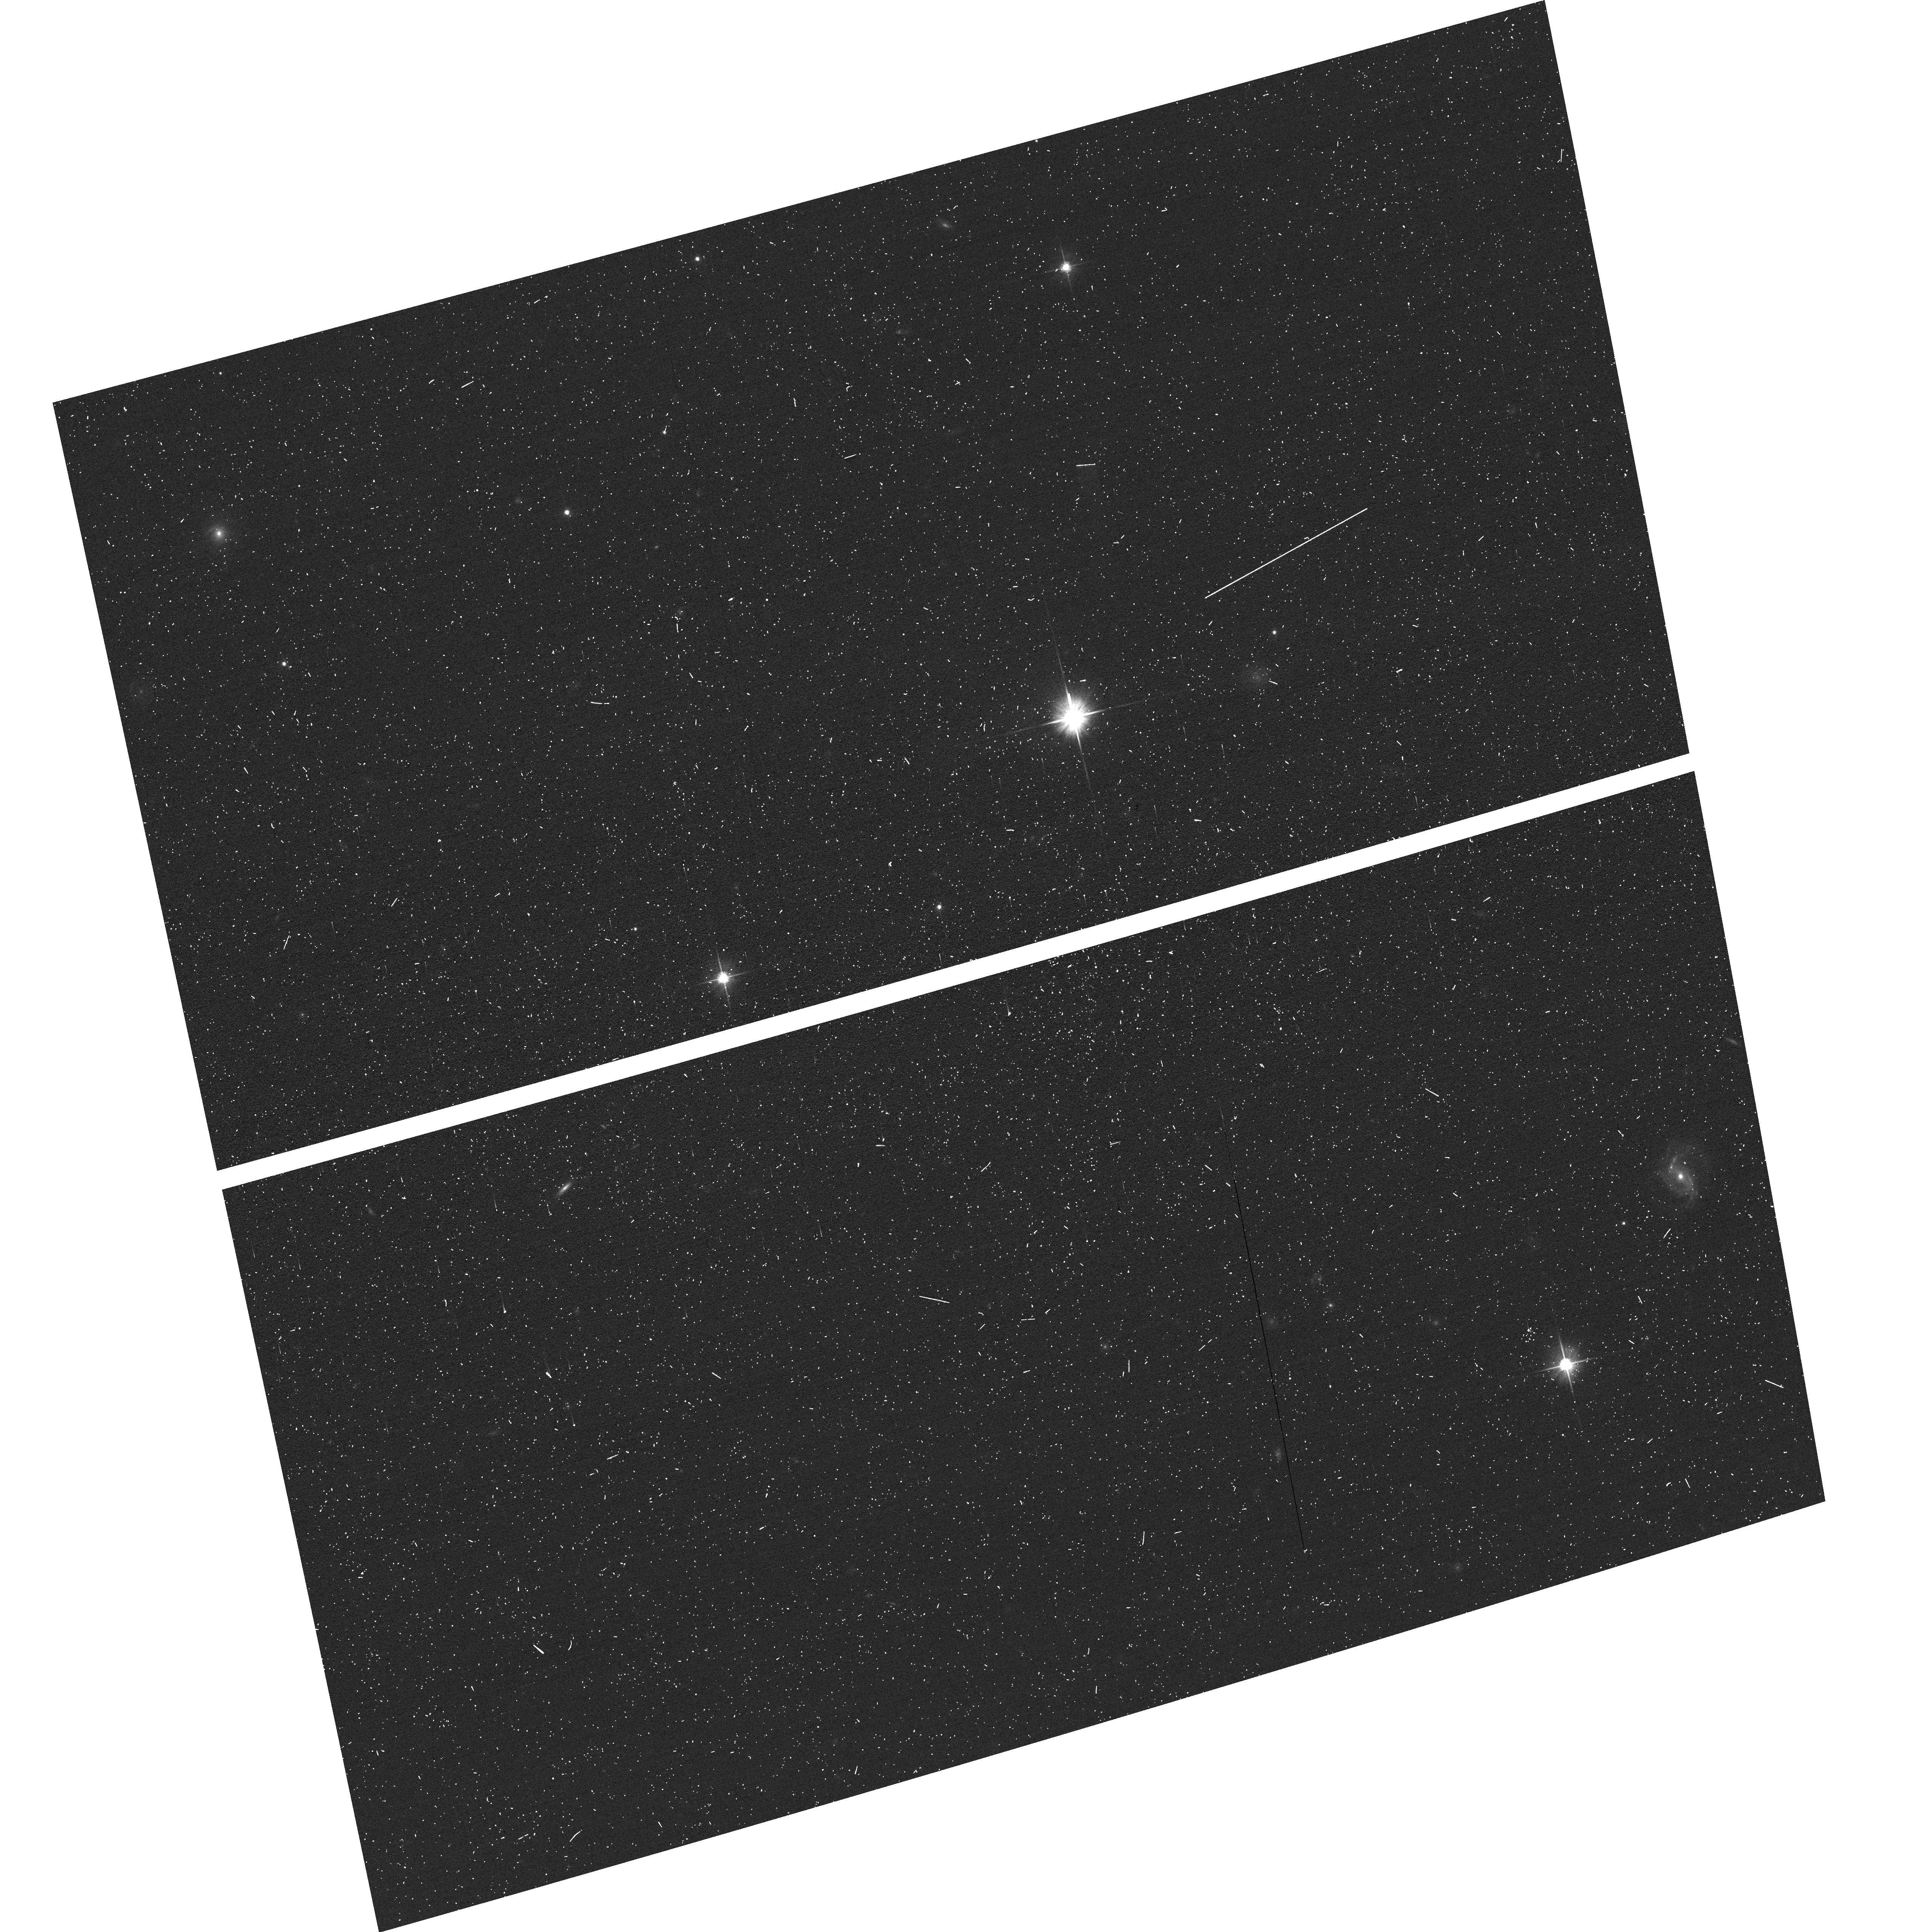
Target: DW1047P1145
Instrument: ACS/WFC
Filter: F606W
Exposure: 3 min
Observation ID: hst_17797_39_acs_wfc_f606w_jffv39

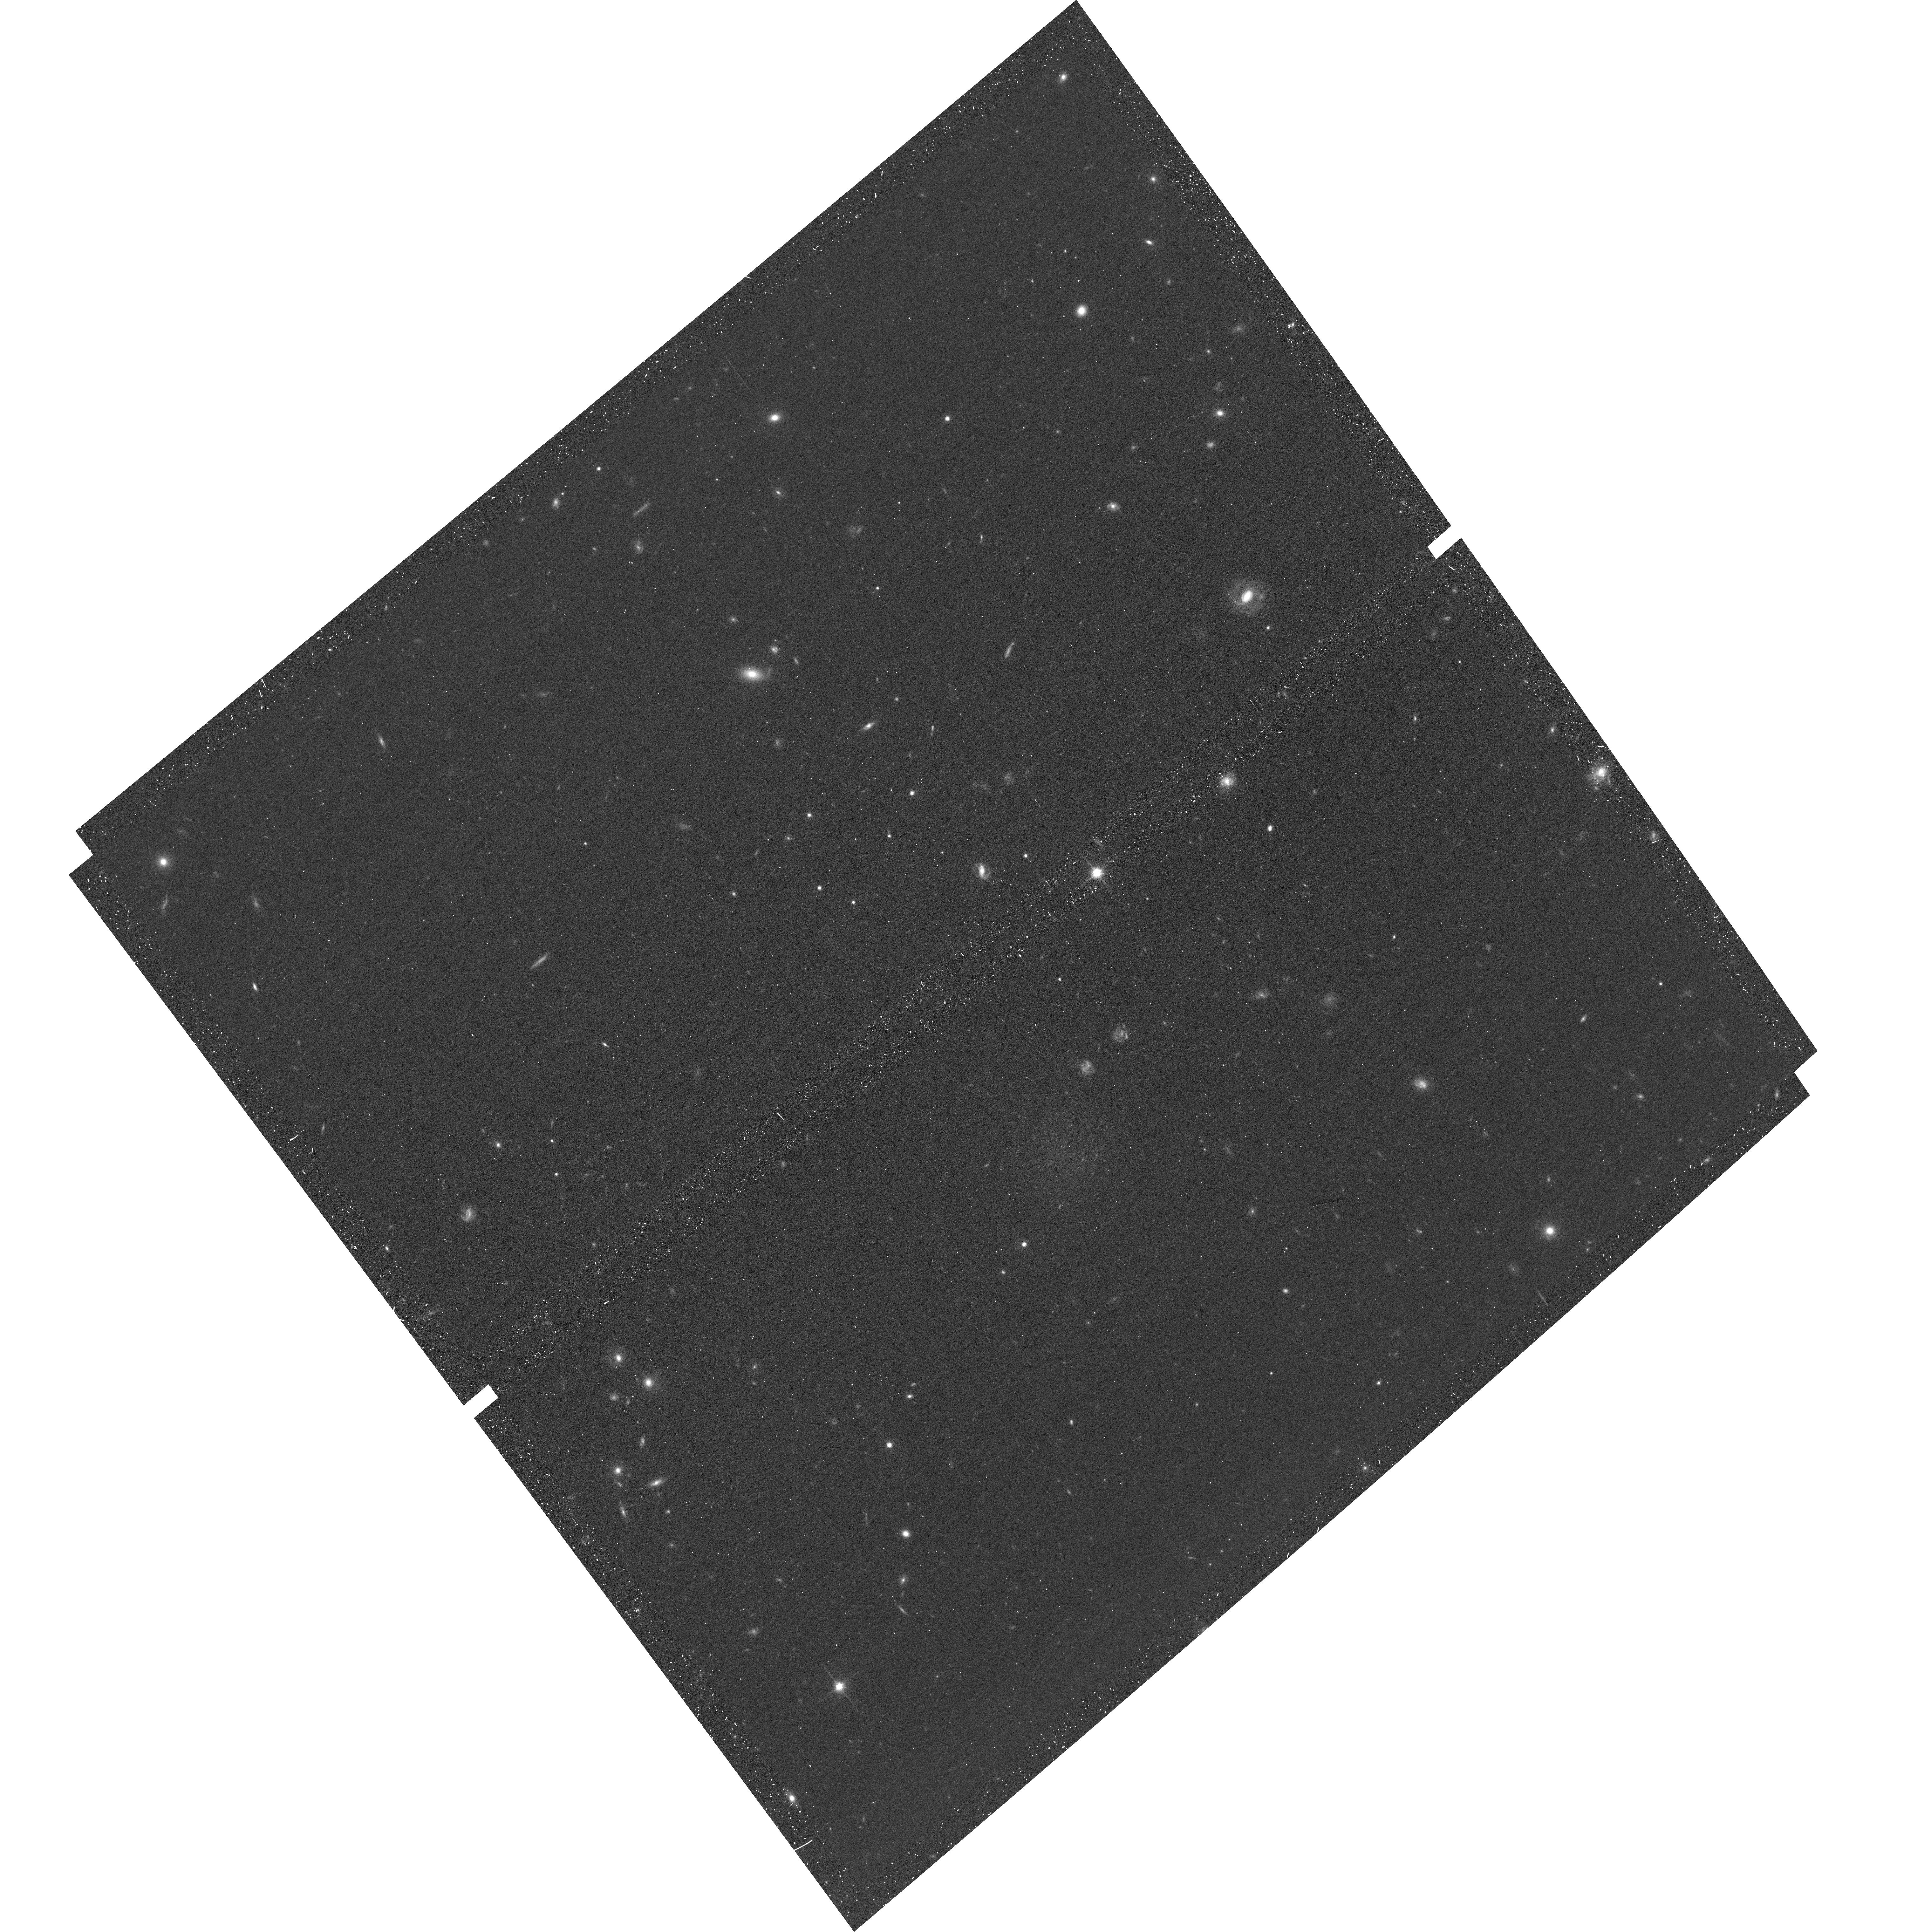
Target: DW1045P1413
Instrument: ACS/WFC
Filter: F814W
Exposure: 12 min
Observation ID: hst_17797_33_acs_wfc_f814w_jffv33

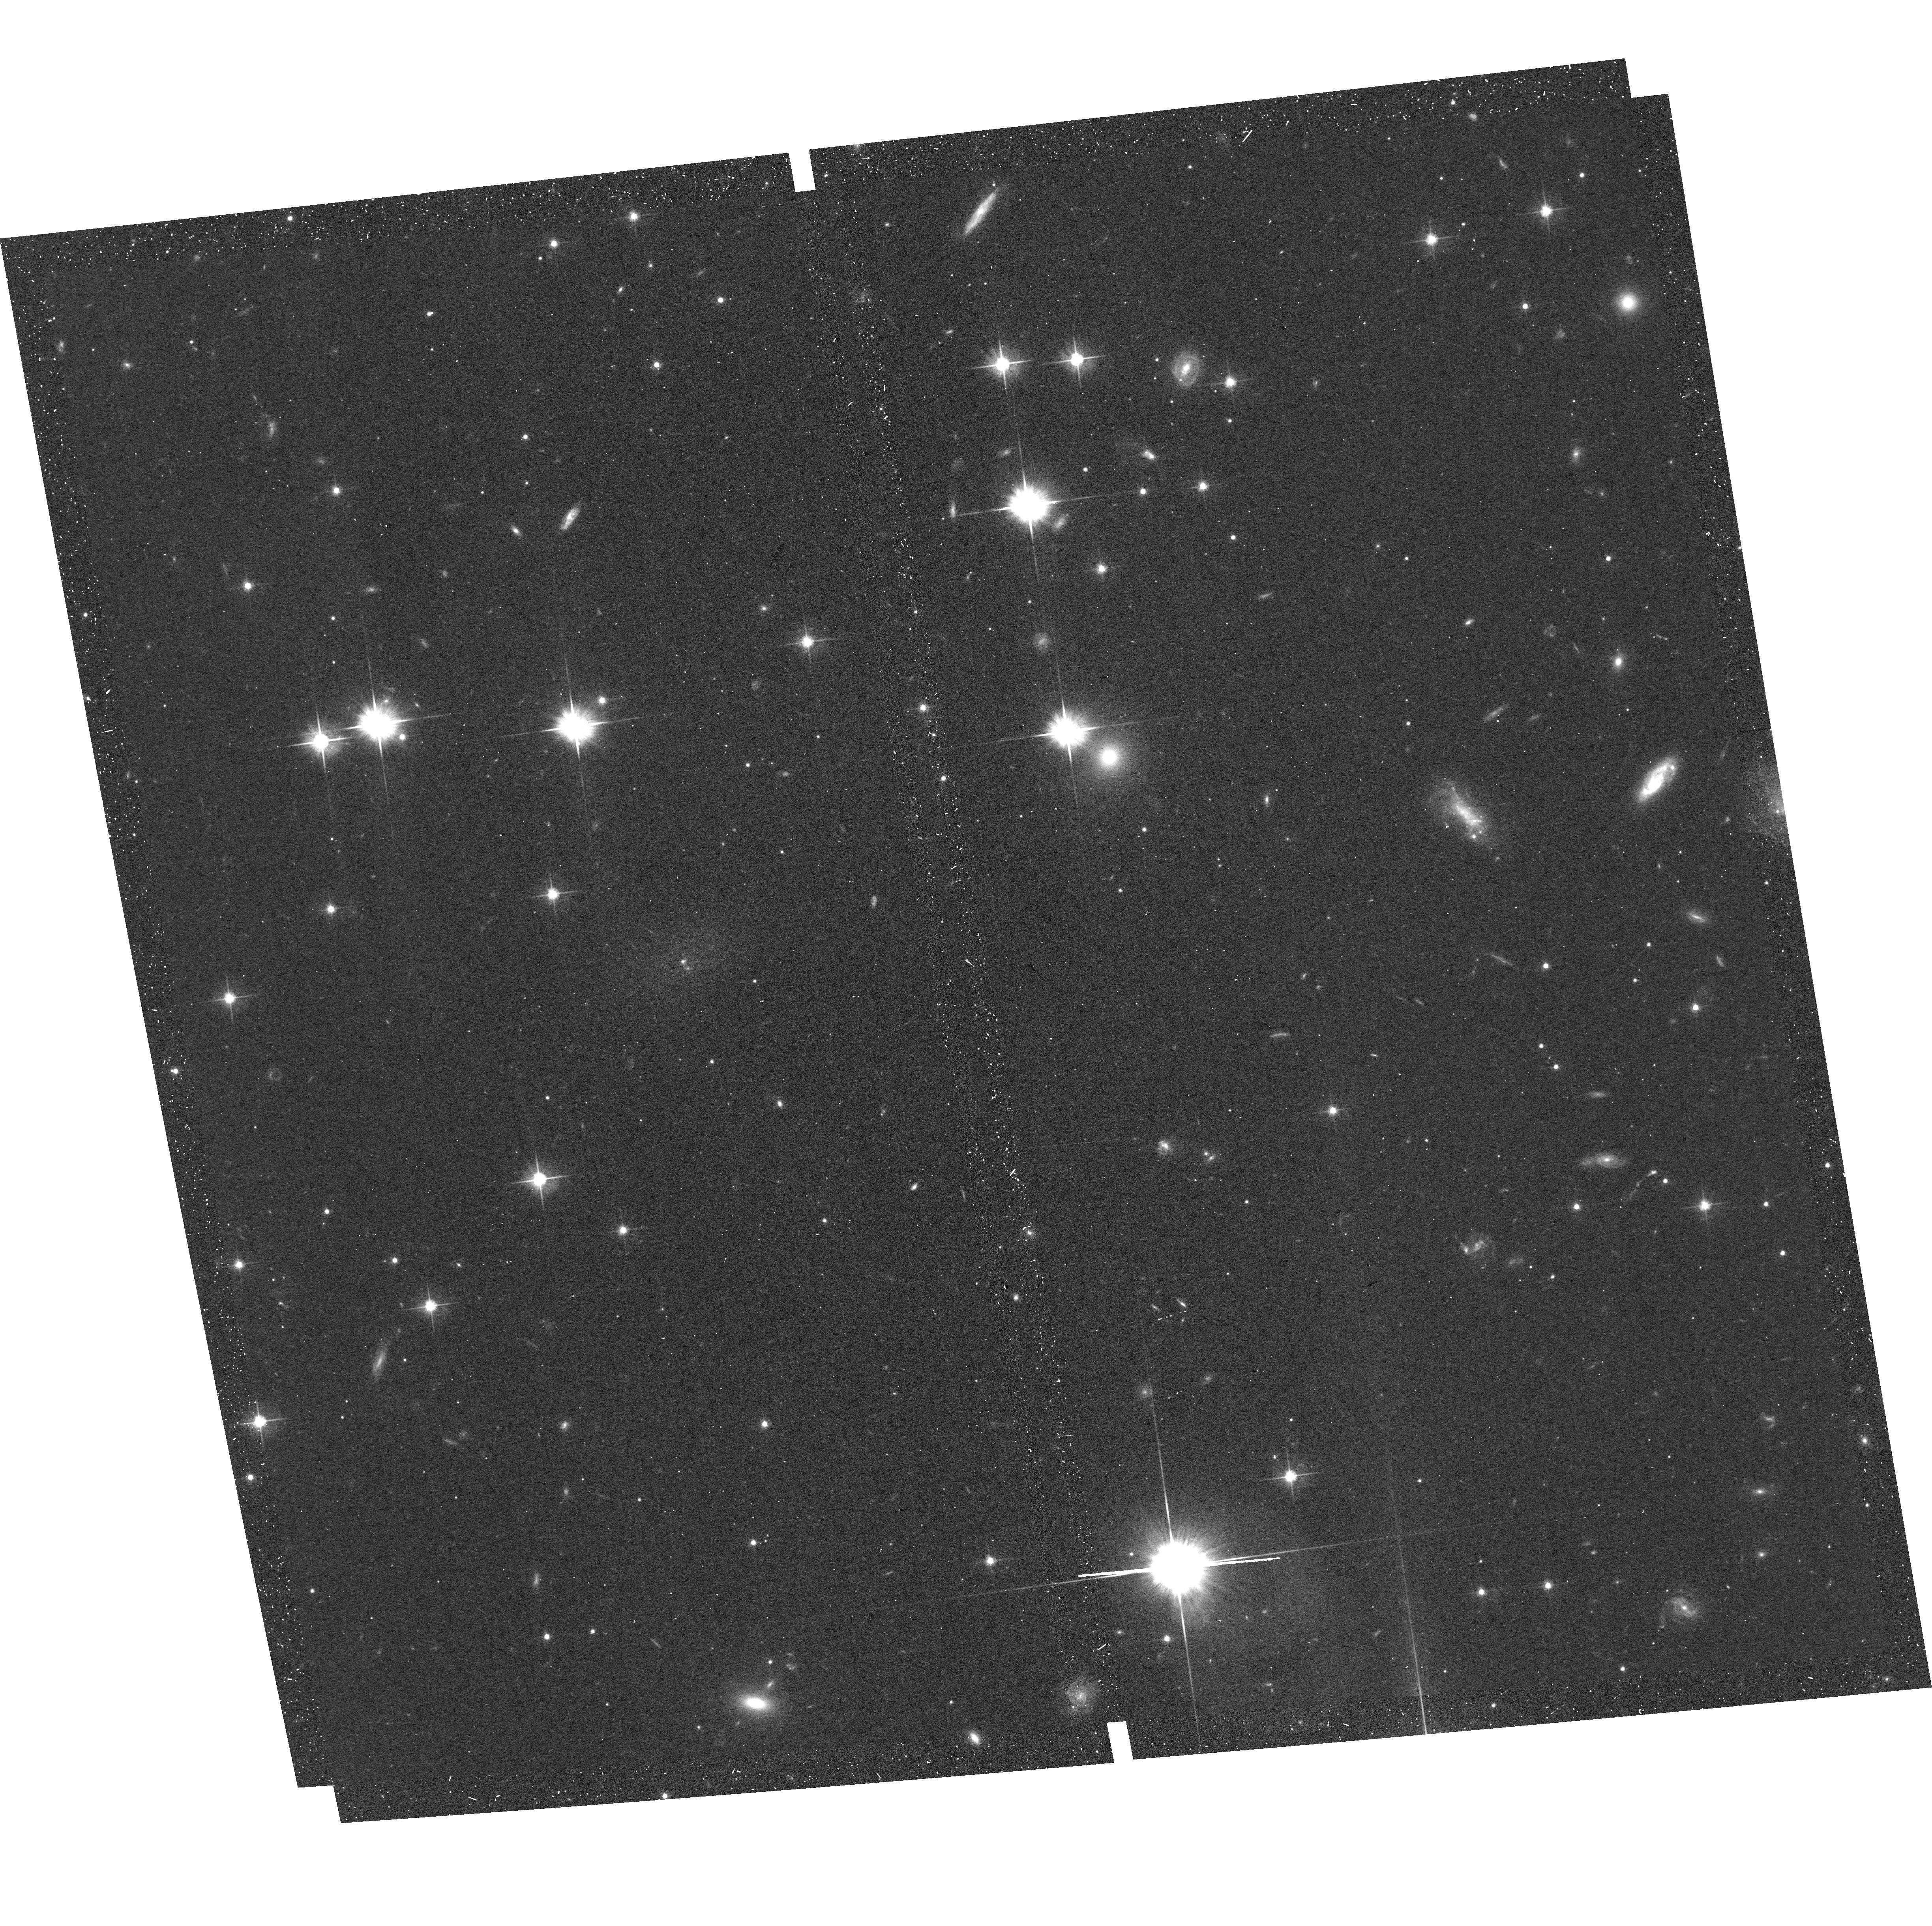
Target: DW1912M6432
Instrument: ACS/WFC
Filter: F606W
Exposure: 12 min
Observation ID: hst_17797_9d_acs_wfc_f606w_jffv9d

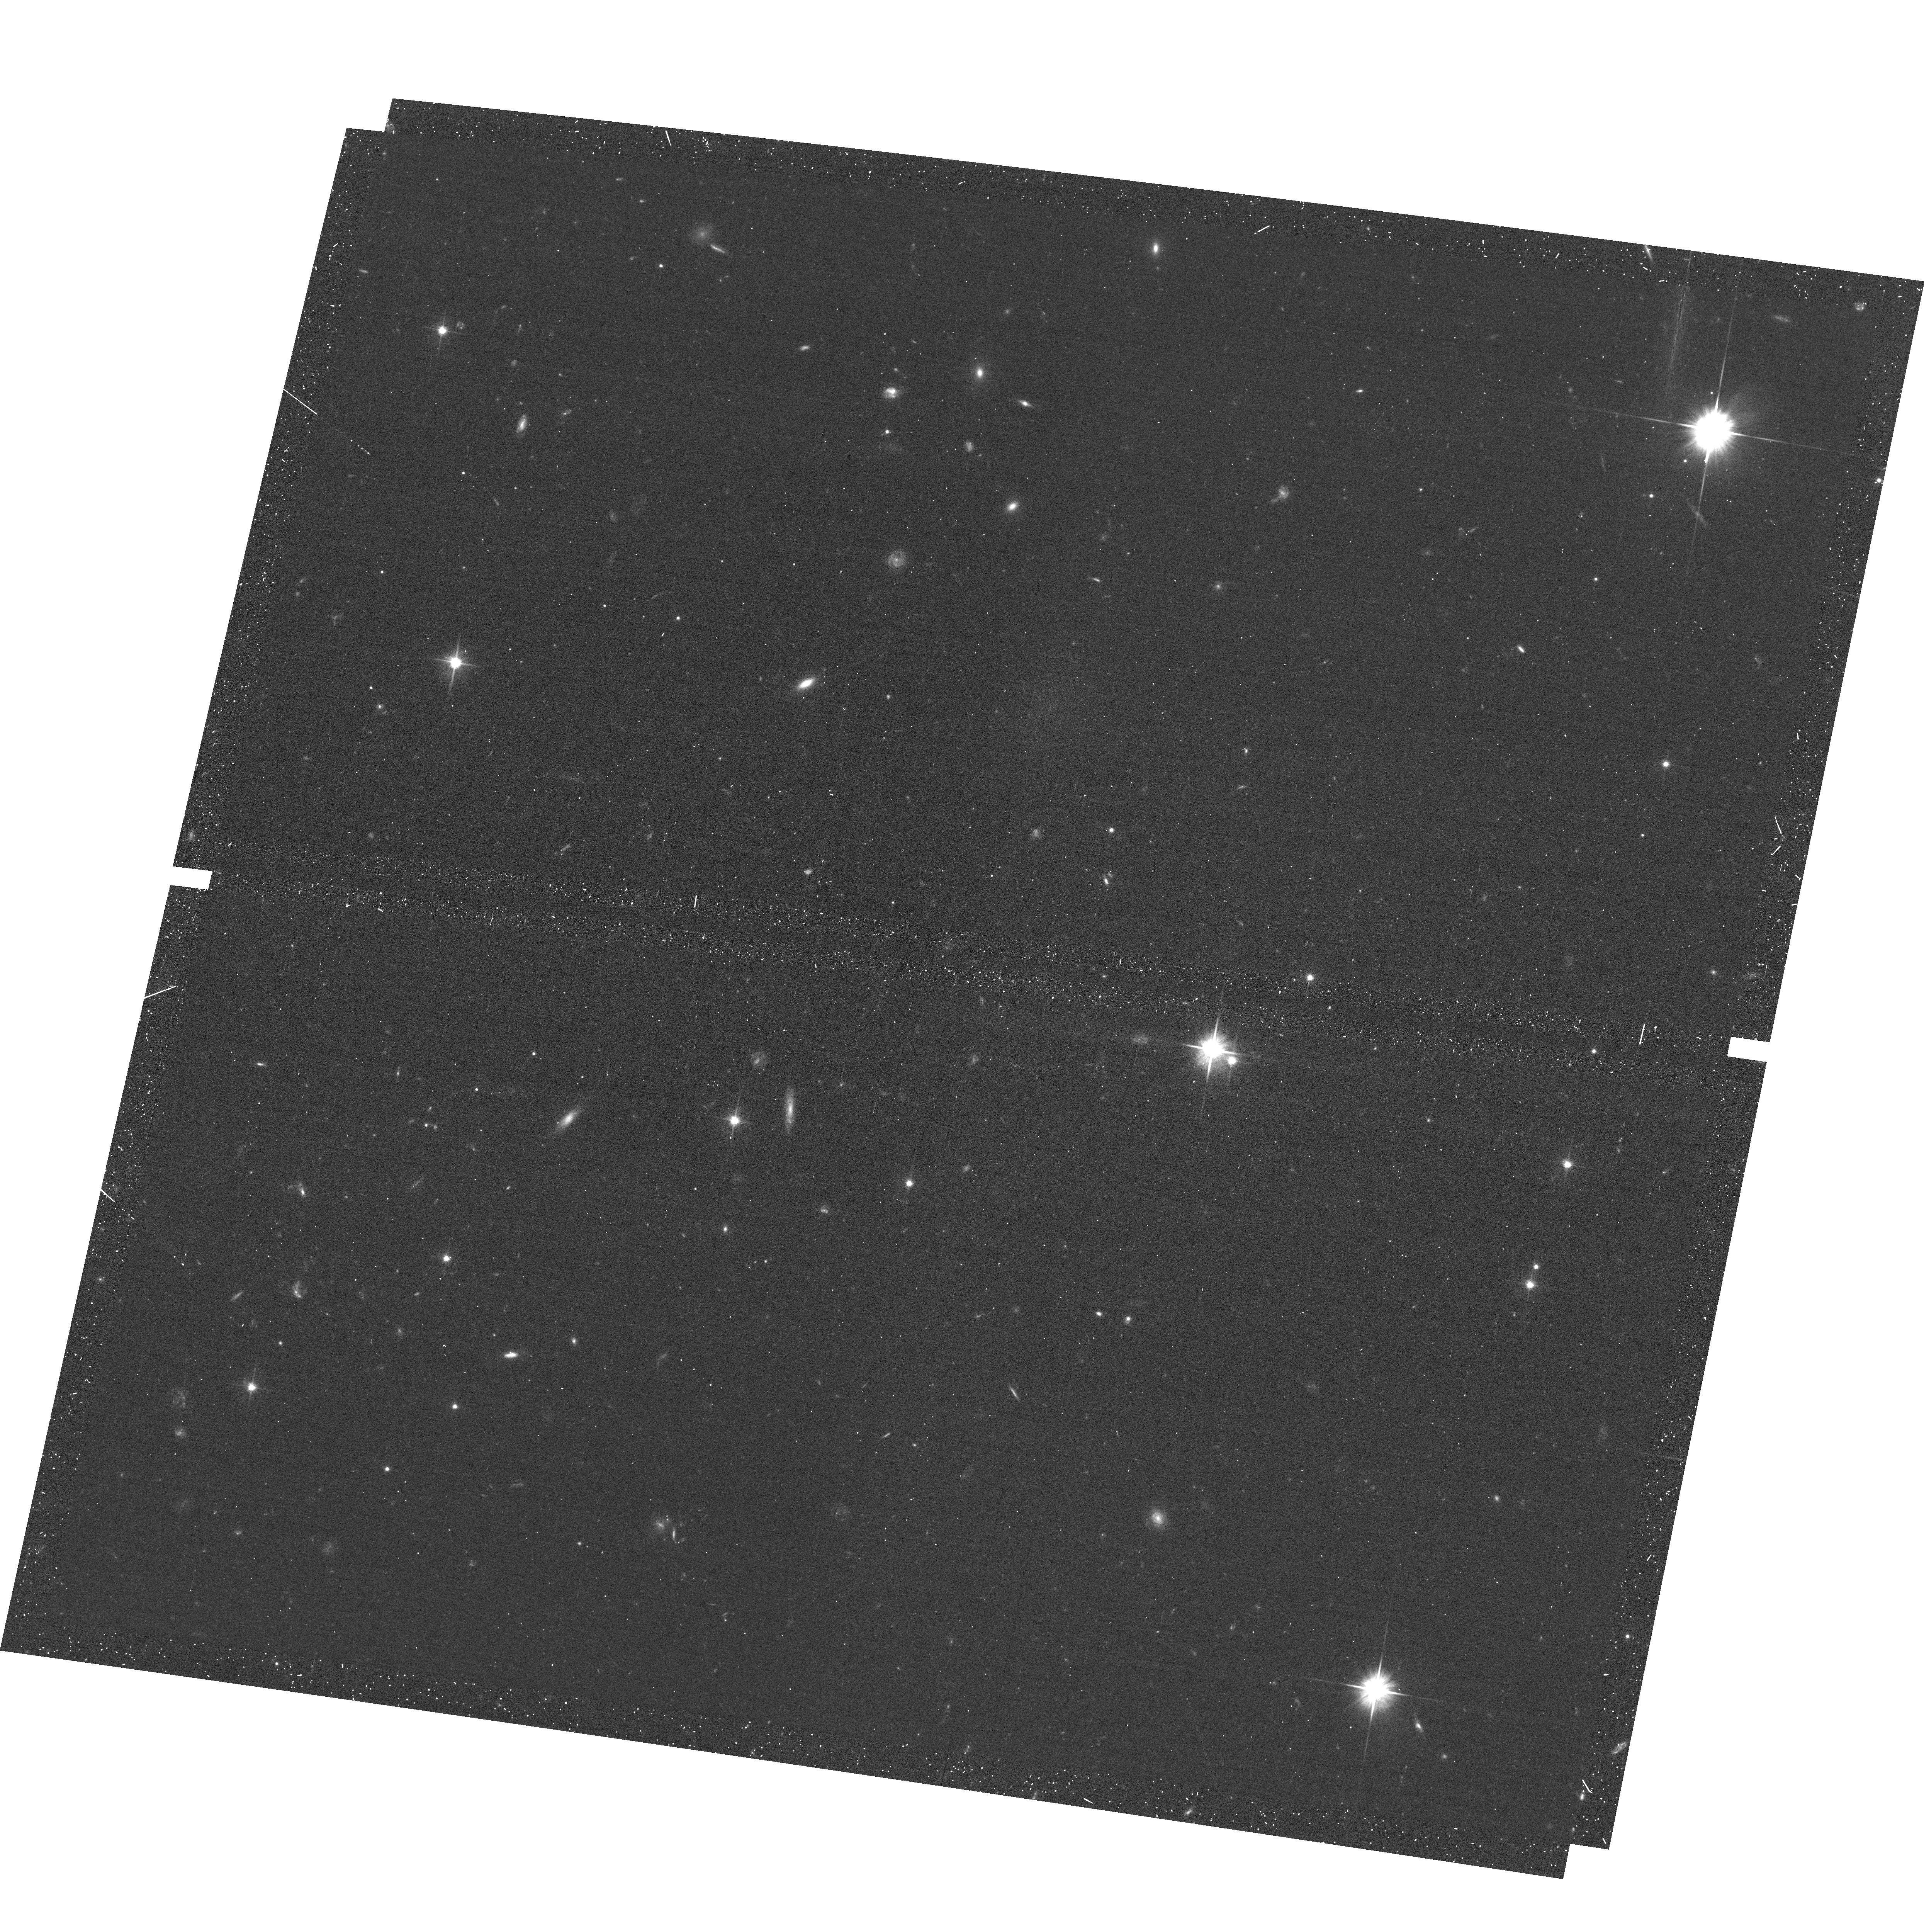
Target: DW0510M3717
Instrument: ACS/WFC
Filter: F606W
Exposure: 12 min
Observation ID: hst_17797_17_acs_wfc_f606w_jffv17

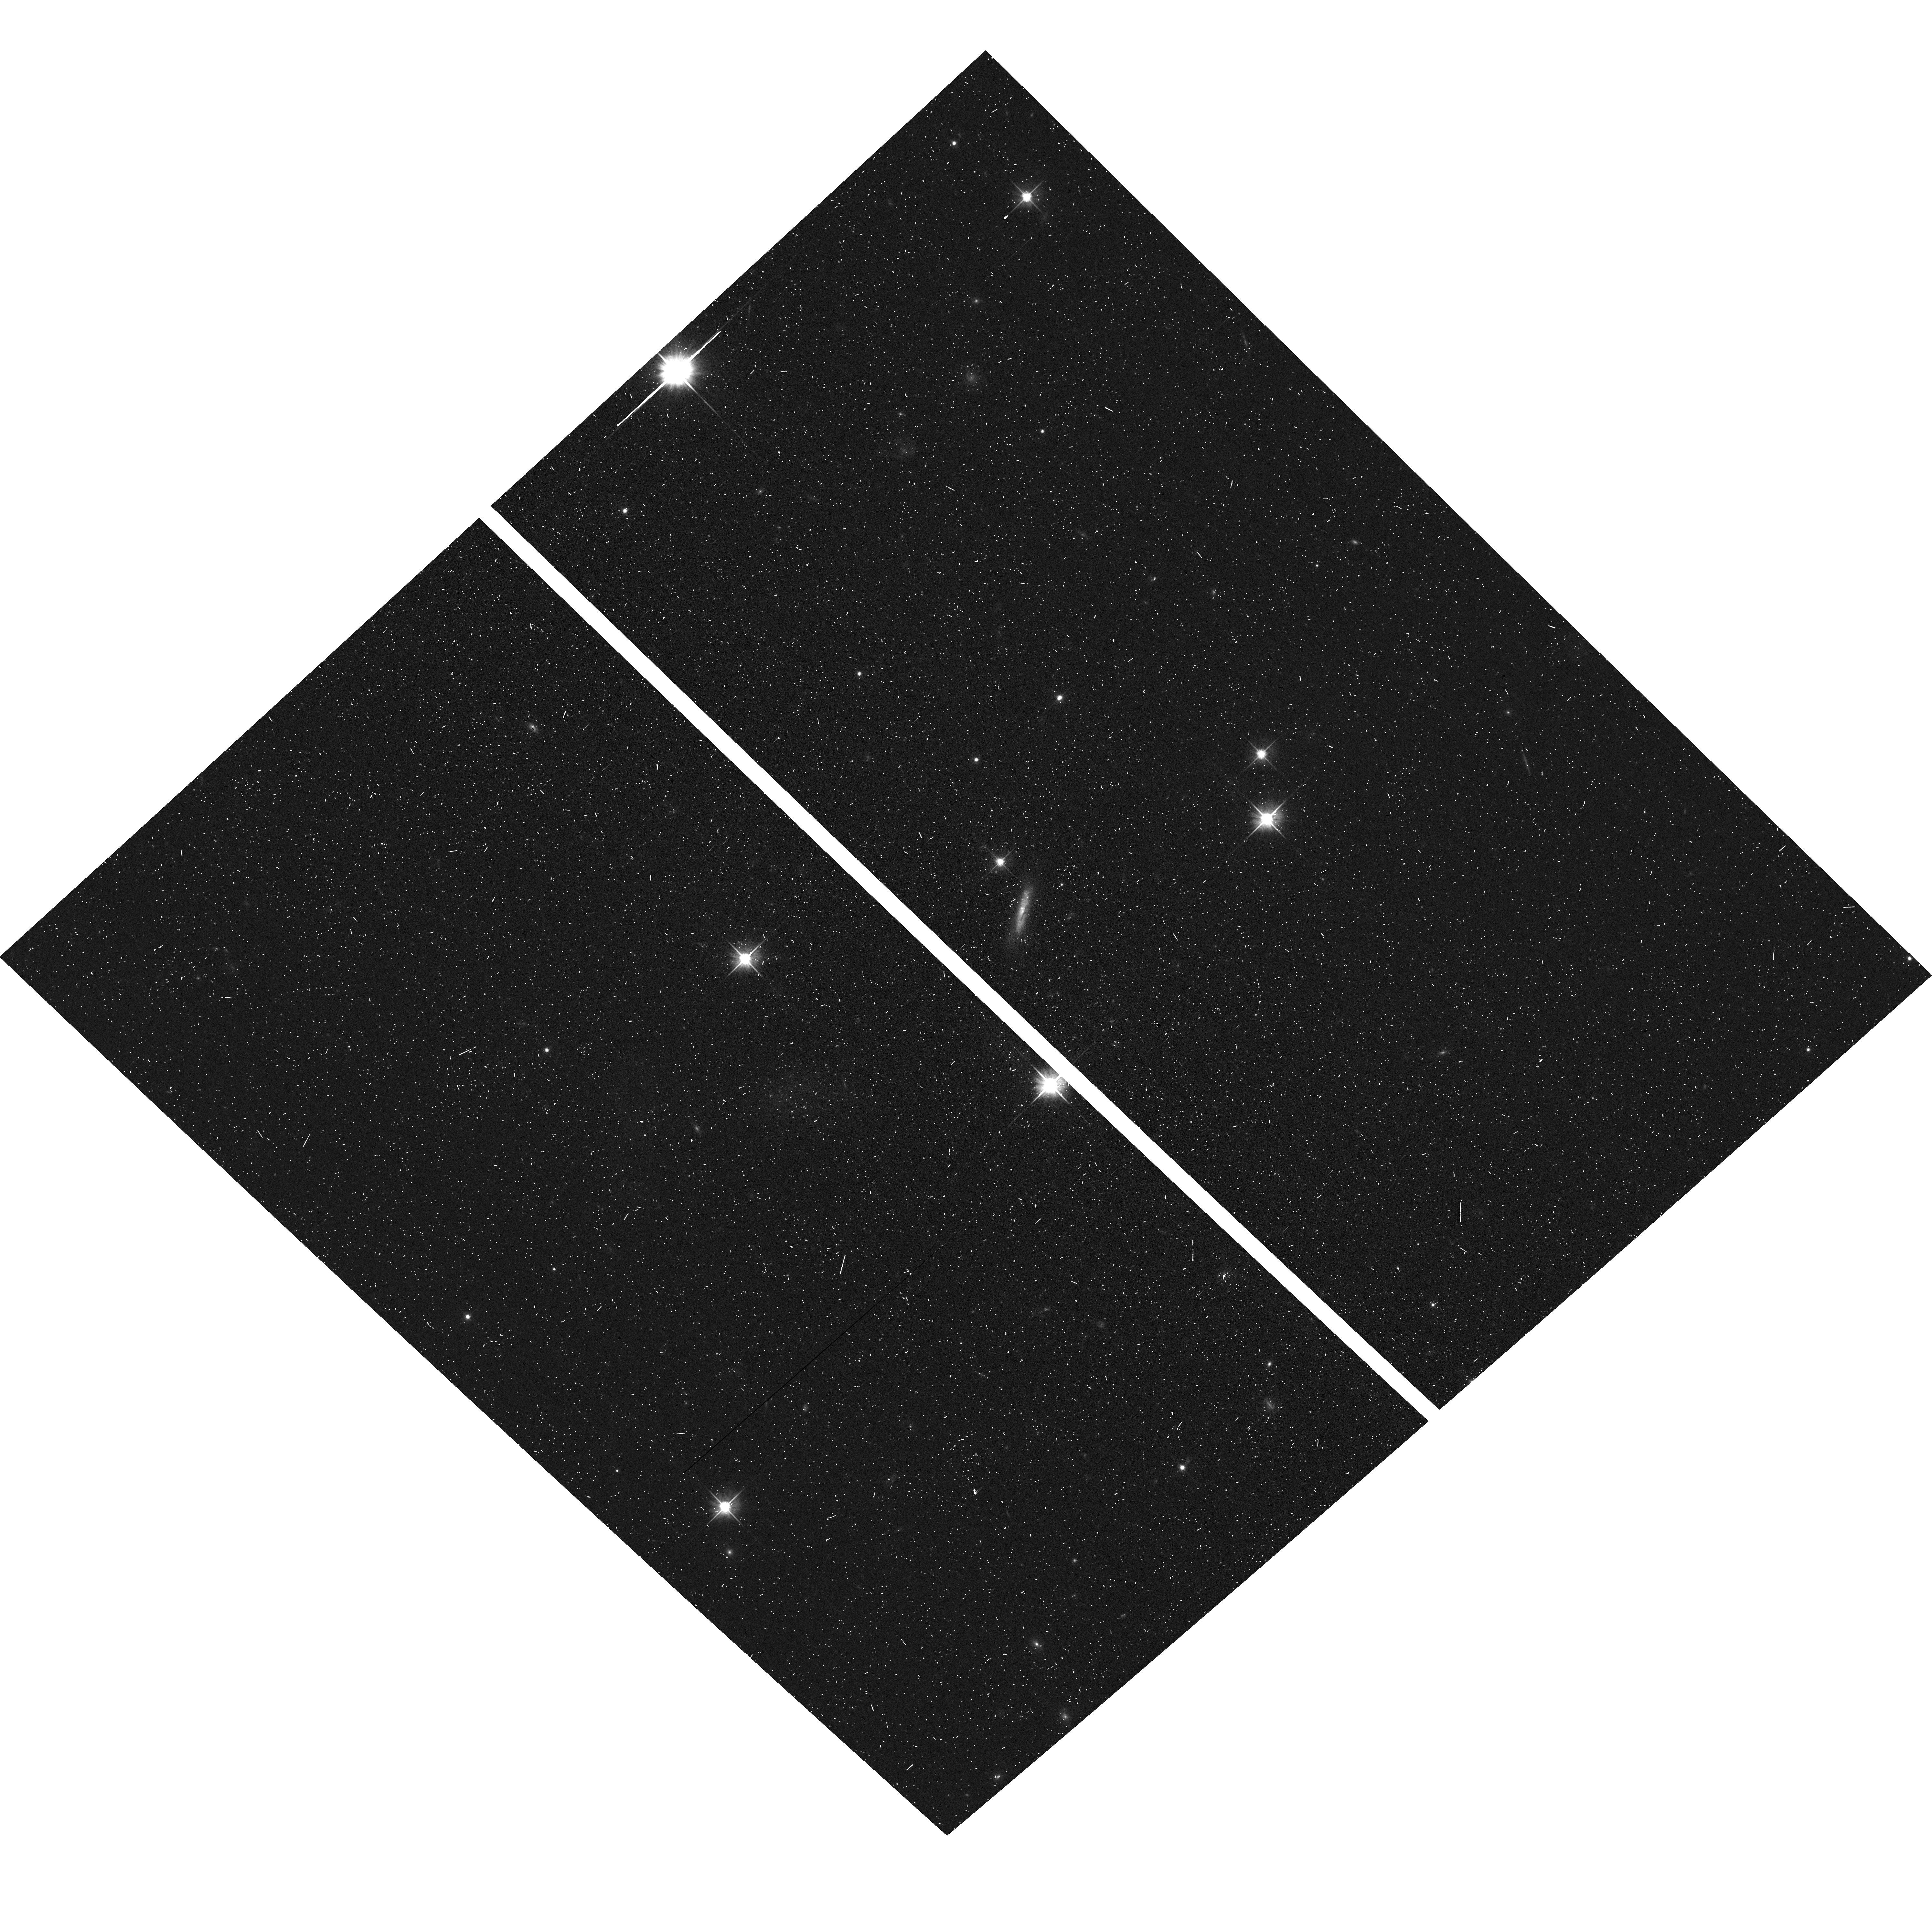
Target: DW0502M3845
Instrument: ACS/WFC
Filter: F606W
Exposure: 6 min
Observation ID: hst_17797_14_acs_wfc_f606w_jffv14

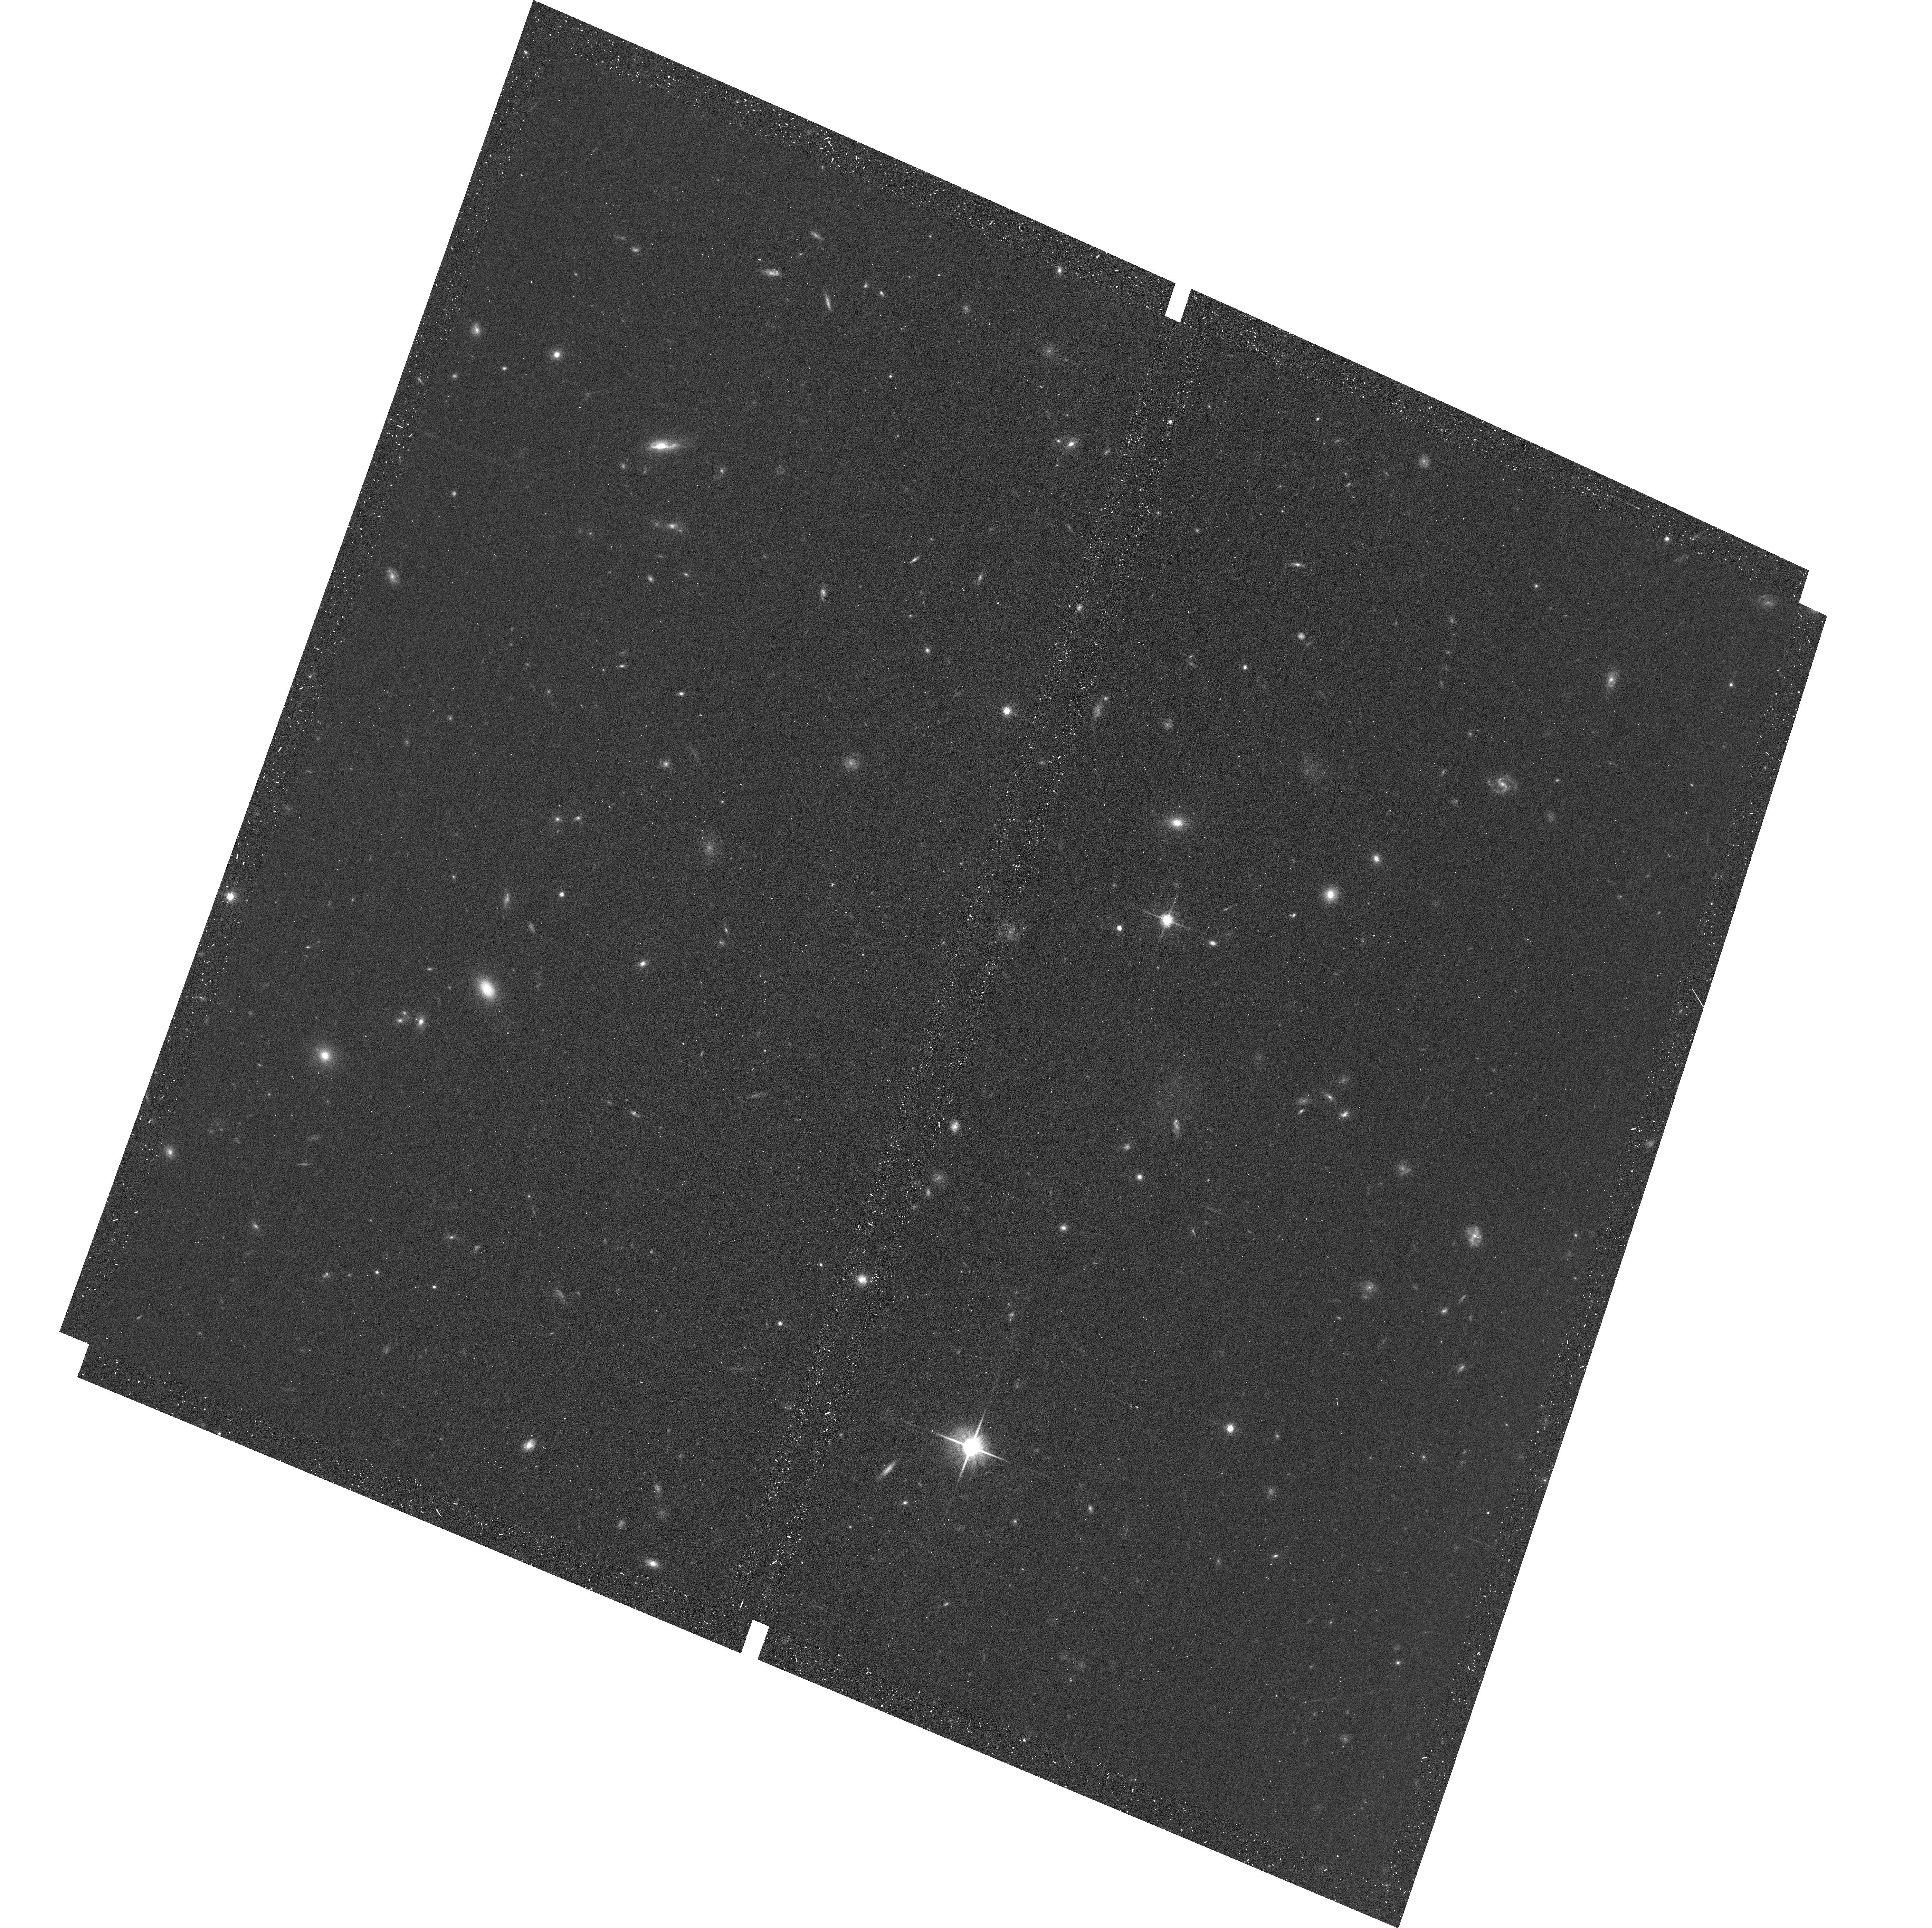
Target: DW1049P1057
Instrument: ACS/WFC
Filter: F814W
Exposure: 12 min
Observation ID: hst_17797_42_acs_wfc_f814w_jffv42

Galactic Underdogs: Assessing the True Satellite Galaxy Population in the Local Volume (PI: Bell, Eric F.)

This proposal's goal is to advance our knowledge of the low-mass dwarf galaxy population around nearby massive (>10^10 M_sun) central galaxies. Dwarf galaxies are our primary probe of the nature of dark matter and are sensitive to stellar feedback and reionization; the luminosity functions, spatial distributions and star formation activity of satellites are sensitive tests of this physics. Deep ground-based surveys have made major advances in cataloging satellites, yet even deep ground-based data has left 103 candidate satellites without conclusive distance information; they may be group members or background contaminants. We propose an economical SNAP survey to resolve (or fail to resolve for background galaxies) the candidate satellites into stars; those with resolved stars will give TRGB distance with <10% accuracy, revealing also ongoing star formation and any star clusters. The candidates have somewhat smaller size, lower luminosity, and are in more distant groups than already confirmed ones, and this survey will rectify this bias and quantify completeness for the random subset of candidates left without SNAPs. This survey will reveal how satellite properties (luminosity functions, star formation history, structures) vary jointly with central galaxy mass and other important drivers of satellite evolution, e.g., group merger history or environment. The improved fidelity of catalogs will permit a truer picture of the prevalence of planes of satellites and asymmetries. This proposal will make an important contribution to our census of the Local Volume (D<12Mpc) galaxy population, without any cost to HST's, JWST's or the Roman Space Telescope's primary science time.